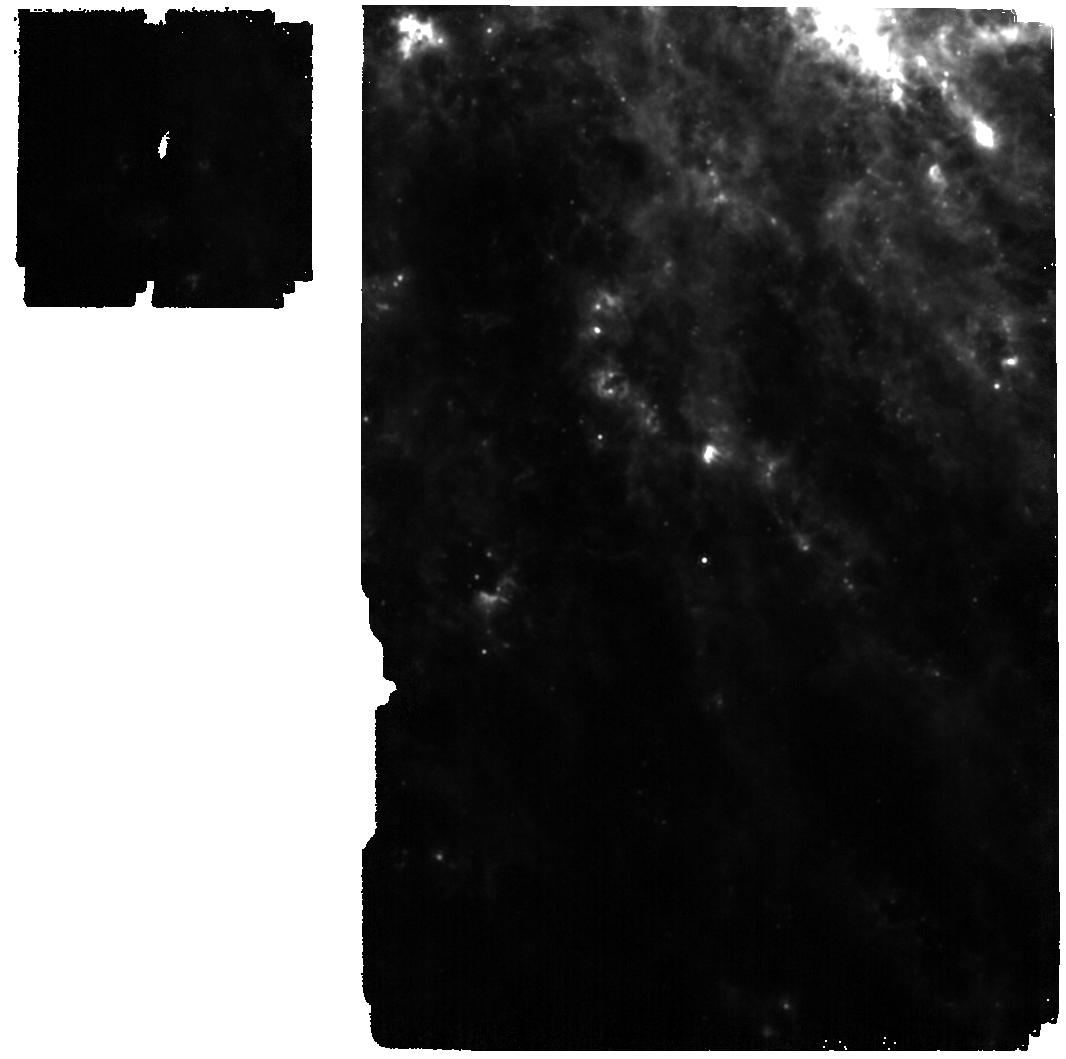
Target: SN-2024ggi
Instrument: MIRI
Filter: F1130W
Exposure: 2 min
Observation ID: jw07881-o002_t003_miri_f1130w

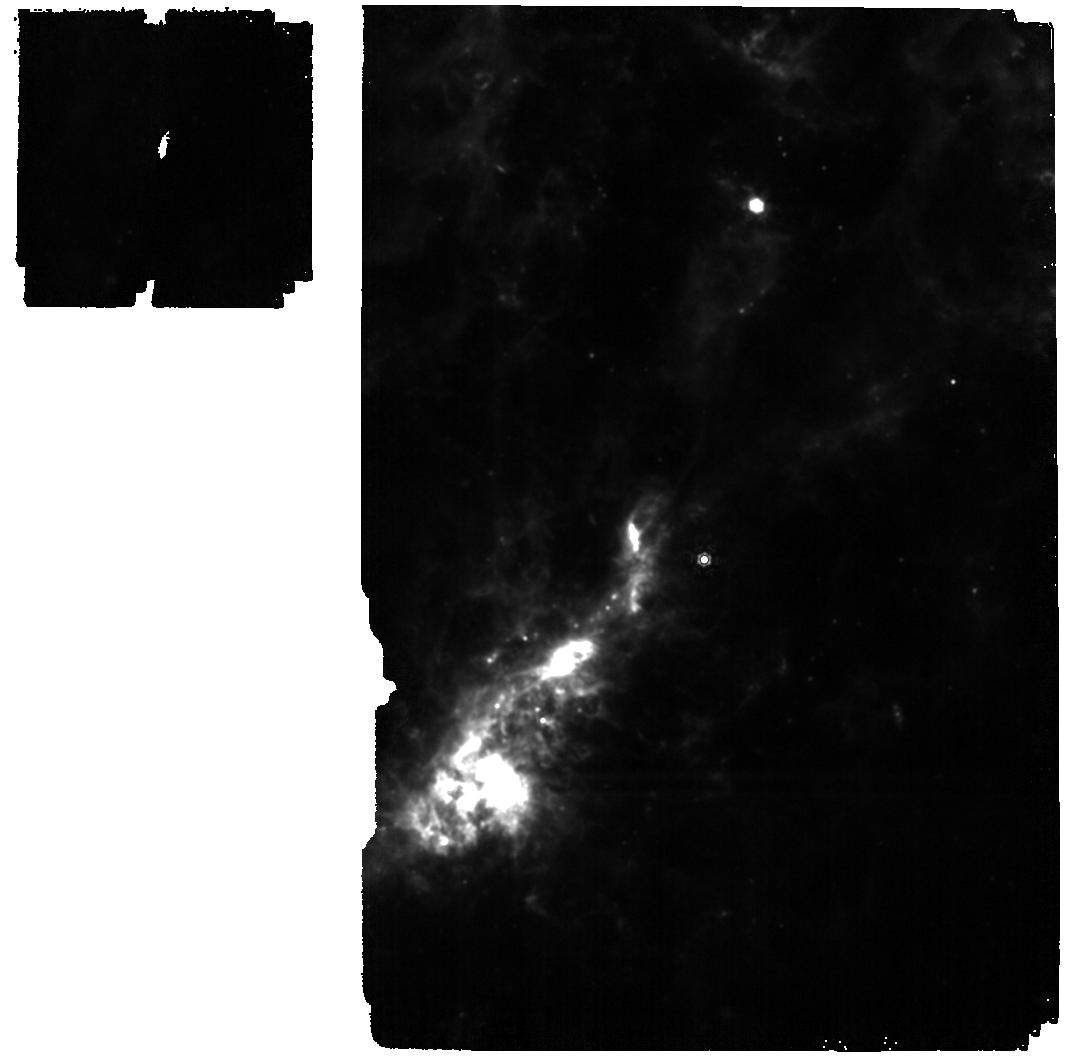
Target: SN-2023ixf
Instrument: MIRI
Filter: F1130W
Exposure: 2 min
Observation ID: jw07881-o001_t002_miri_f1130w

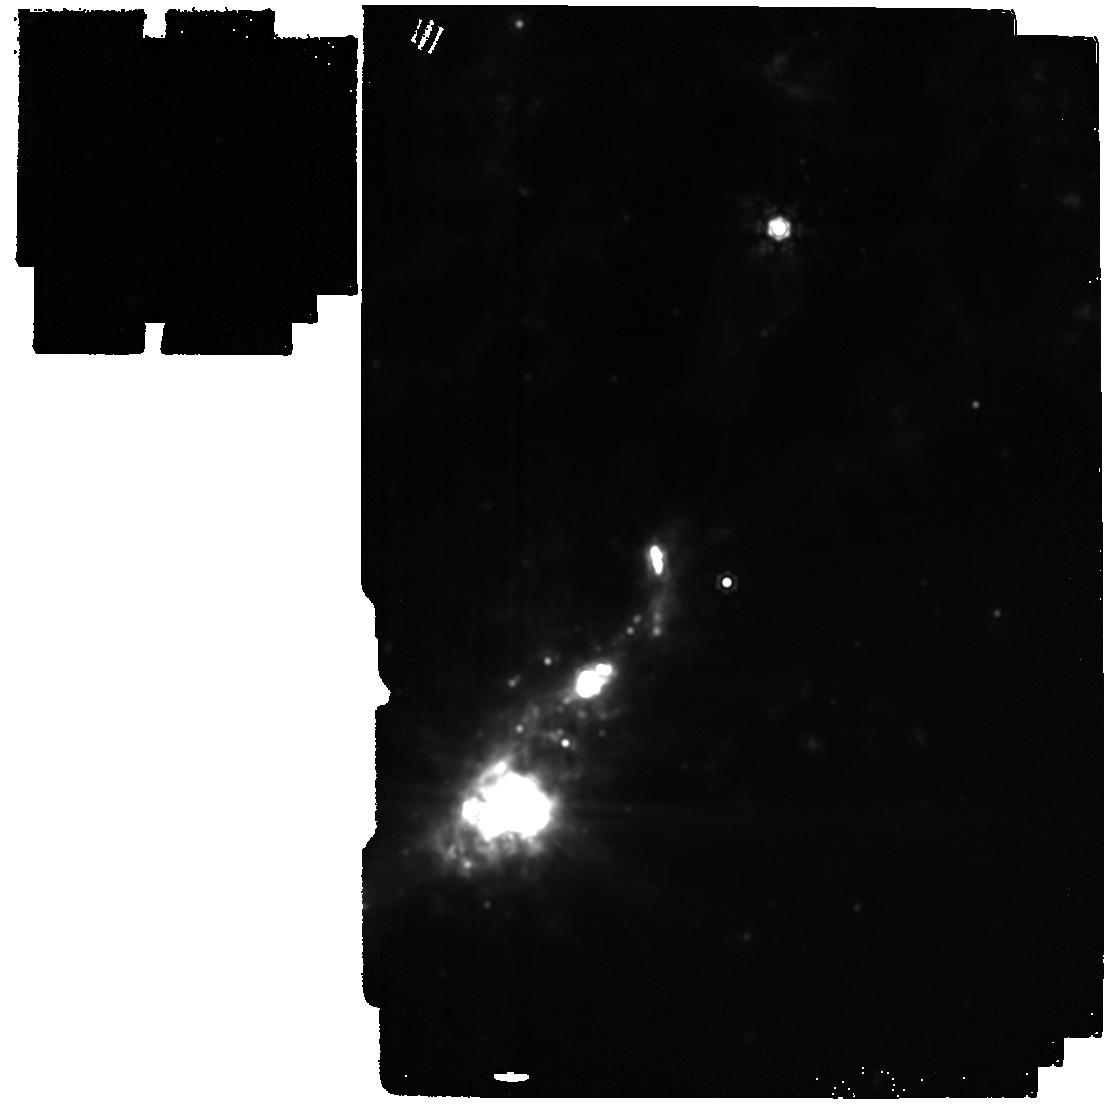
Target: SN-2023ixf
Instrument: MIRI
Filter: F1800W
Exposure: 2 min
Observation ID: jw07881-o001_t002_miri_f1800w

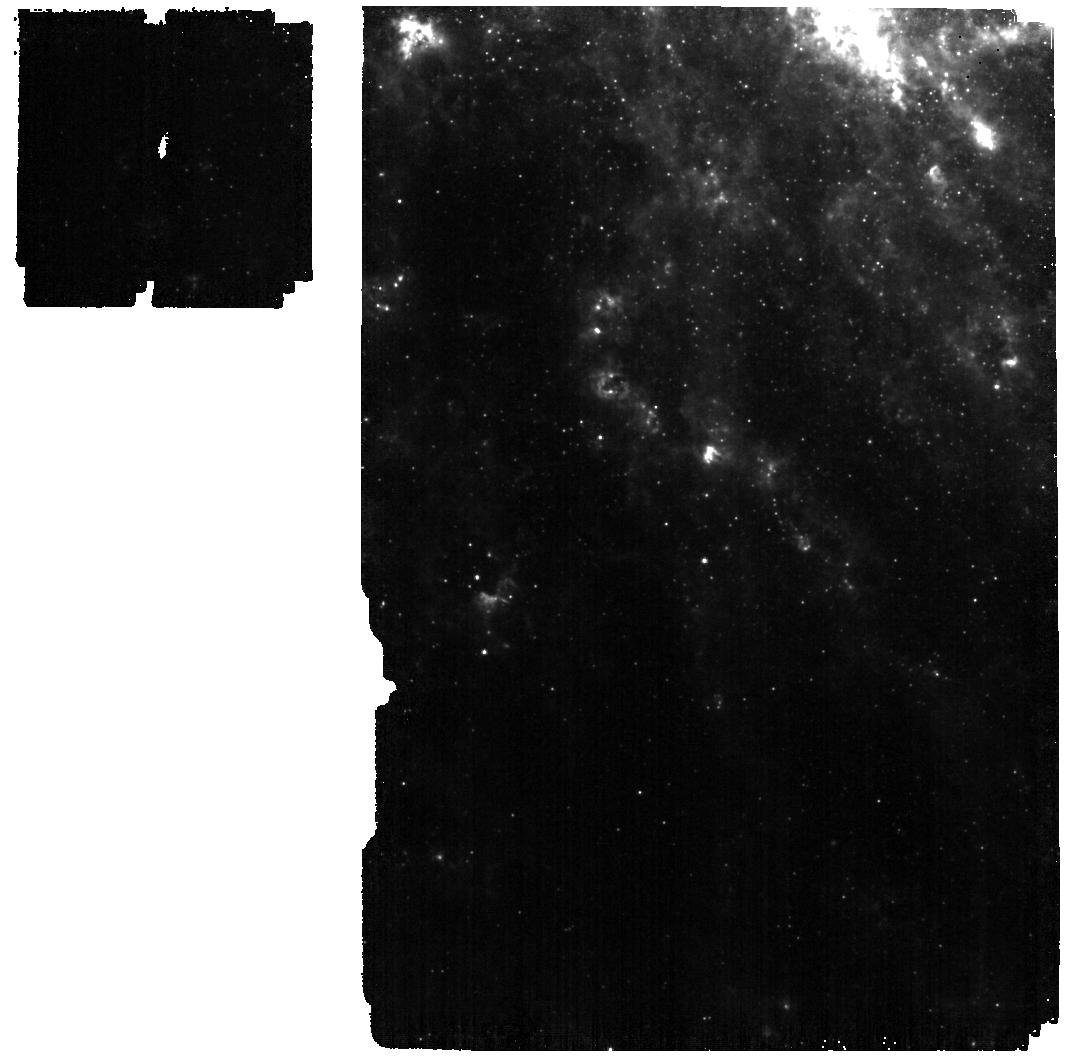
Target: SN-2024ggi
Instrument: MIRI
Filter: F560W
Exposure: 2 min
Observation ID: jw07881-o002_t003_miri_f560w

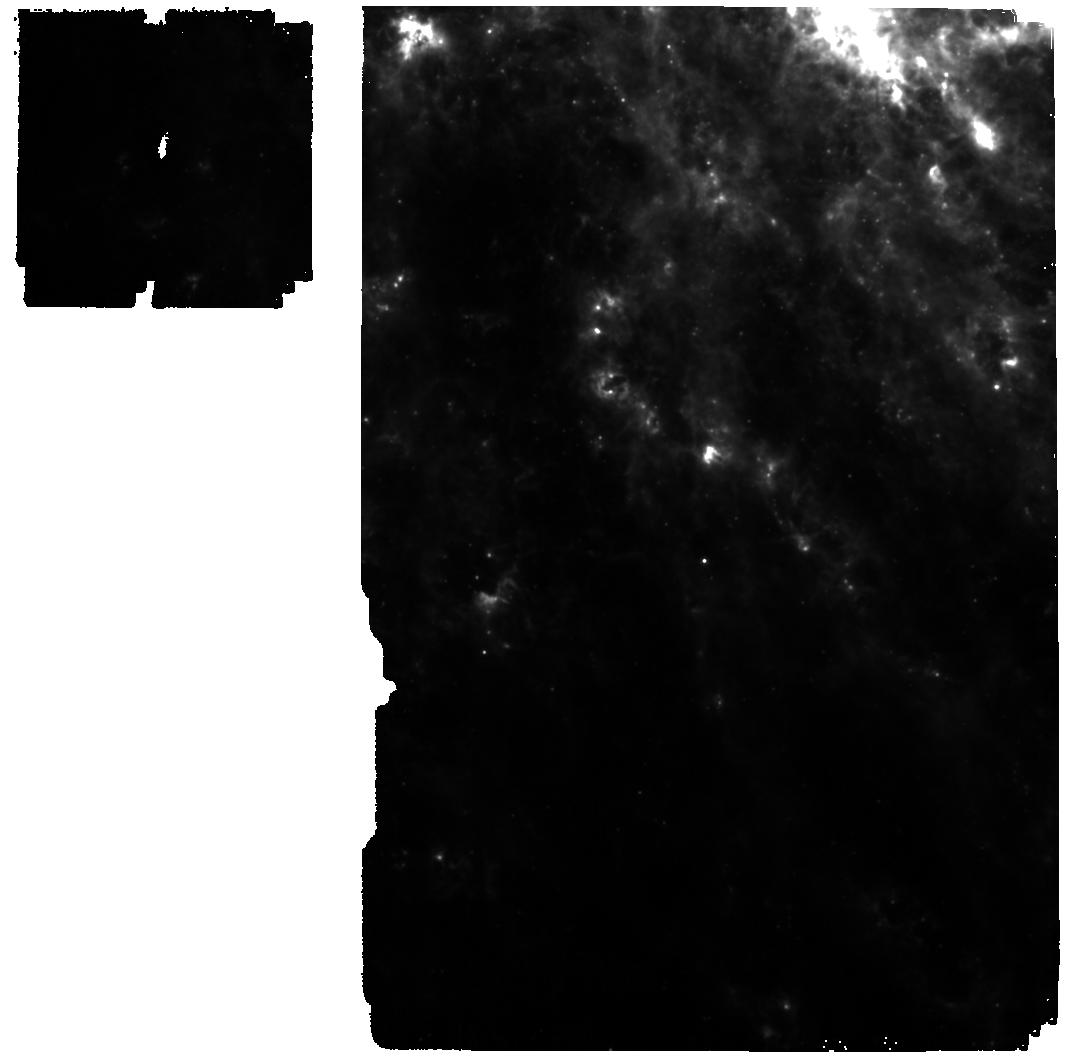
Target: SN-2024ggi
Instrument: MIRI
Filter: F770W
Exposure: 2 min
Observation ID: jw07881-o002_t003_miri_f770w

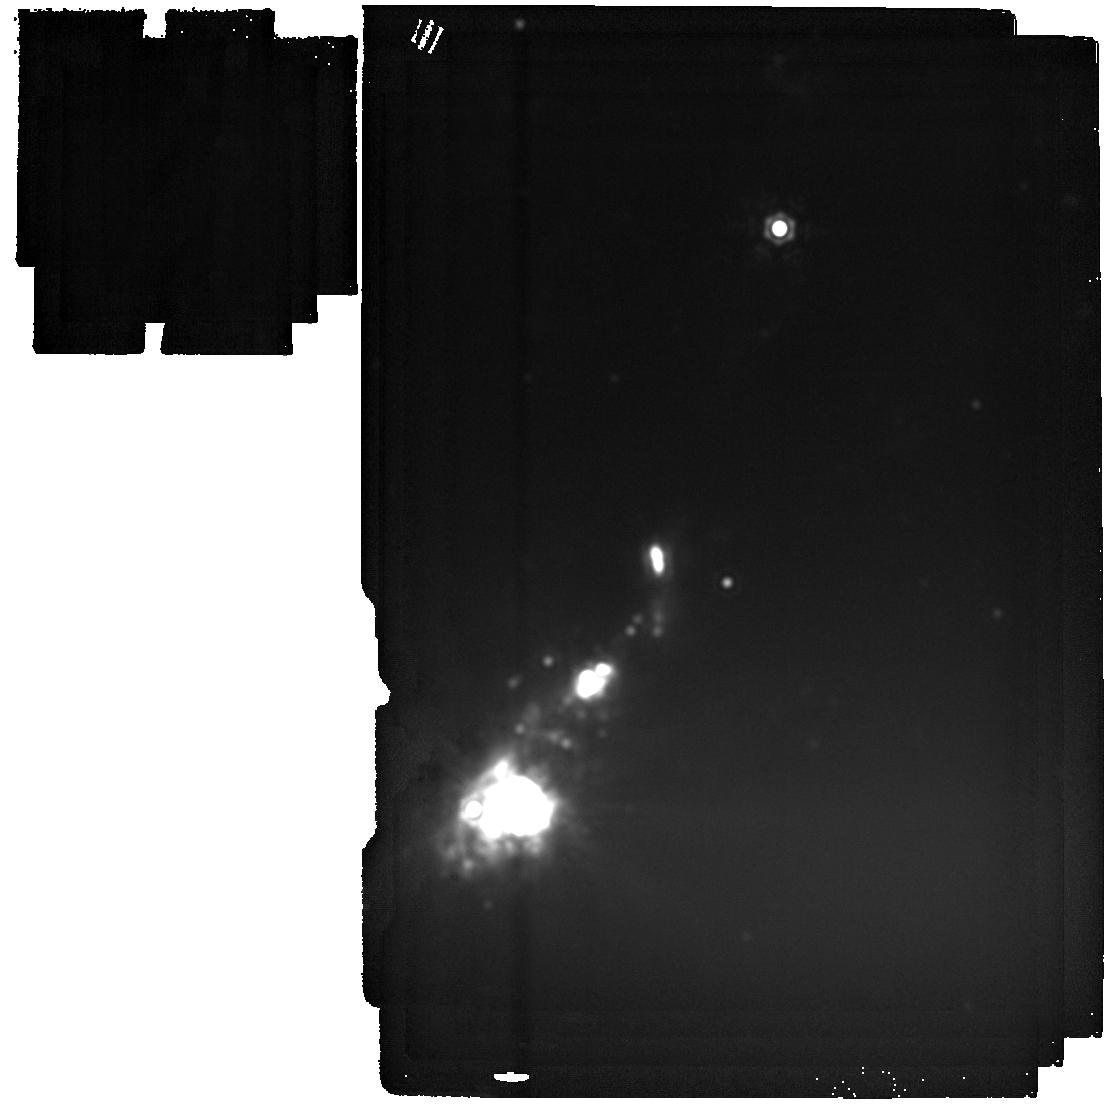
Target: SN-2023ixf
Instrument: MIRI
Filter: F2550W
Exposure: 2 min
Observation ID: jw07881-o001_t002_miri_f2550w

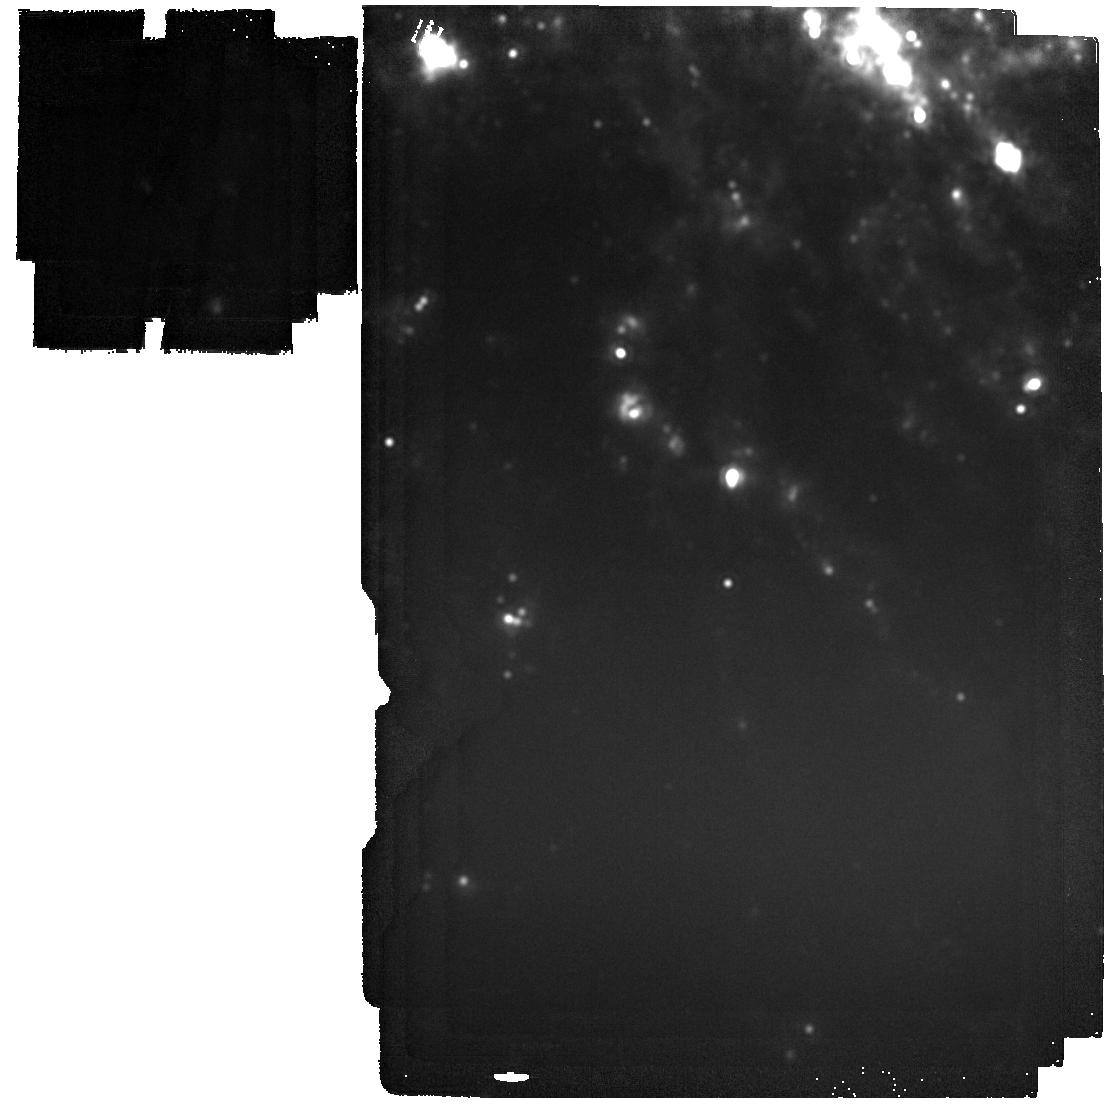
Target: SN-2024ggi
Instrument: MIRI
Filter: F2100W
Exposure: 2 min
Observation ID: jw07881-o002_t003_miri_f2100w

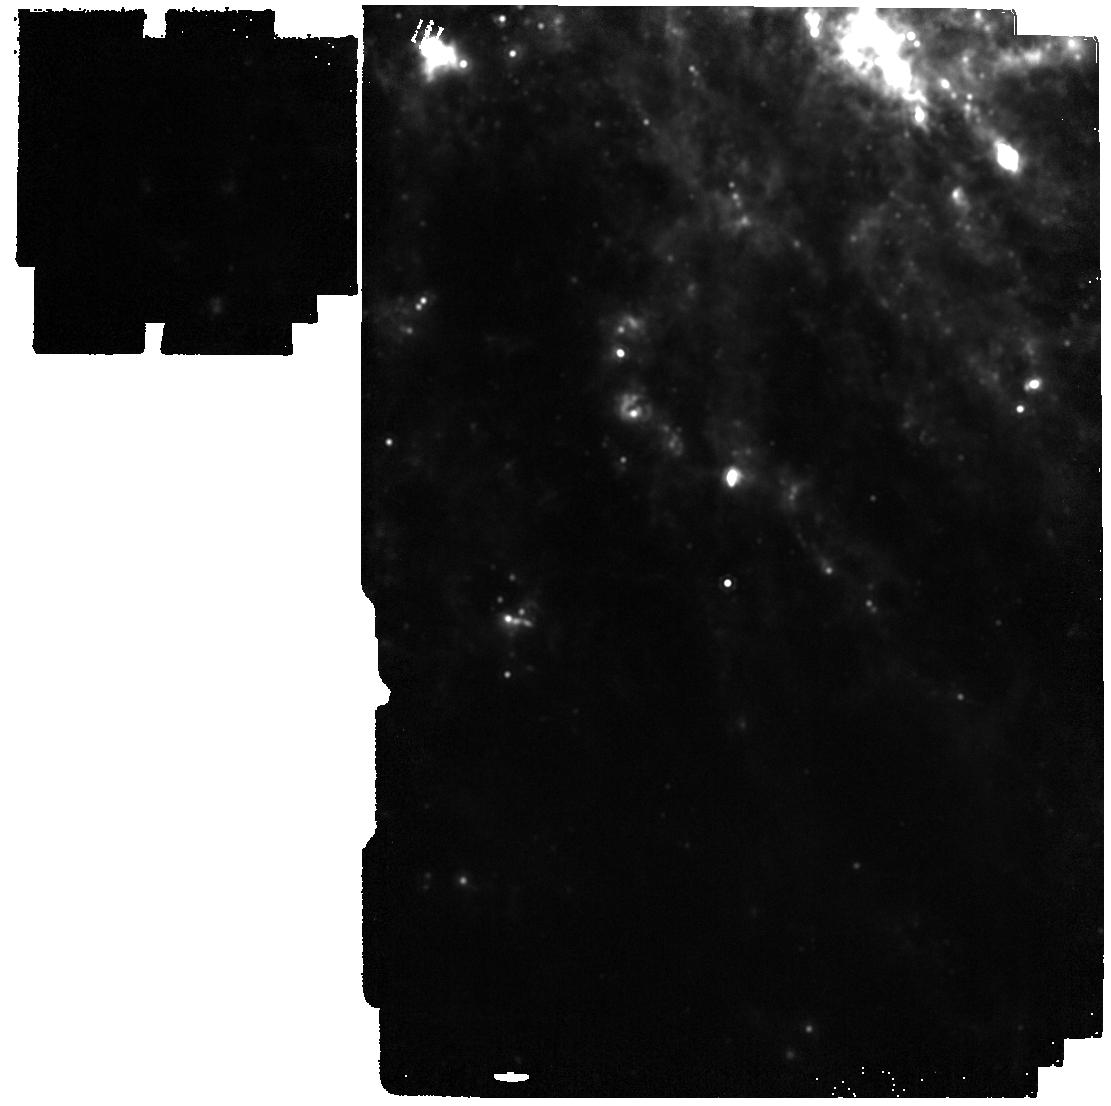
Target: SN-2024ggi
Instrument: MIRI
Filter: F1500W
Exposure: 2 min
Observation ID: jw07881-o002_t003_miri_f1500w

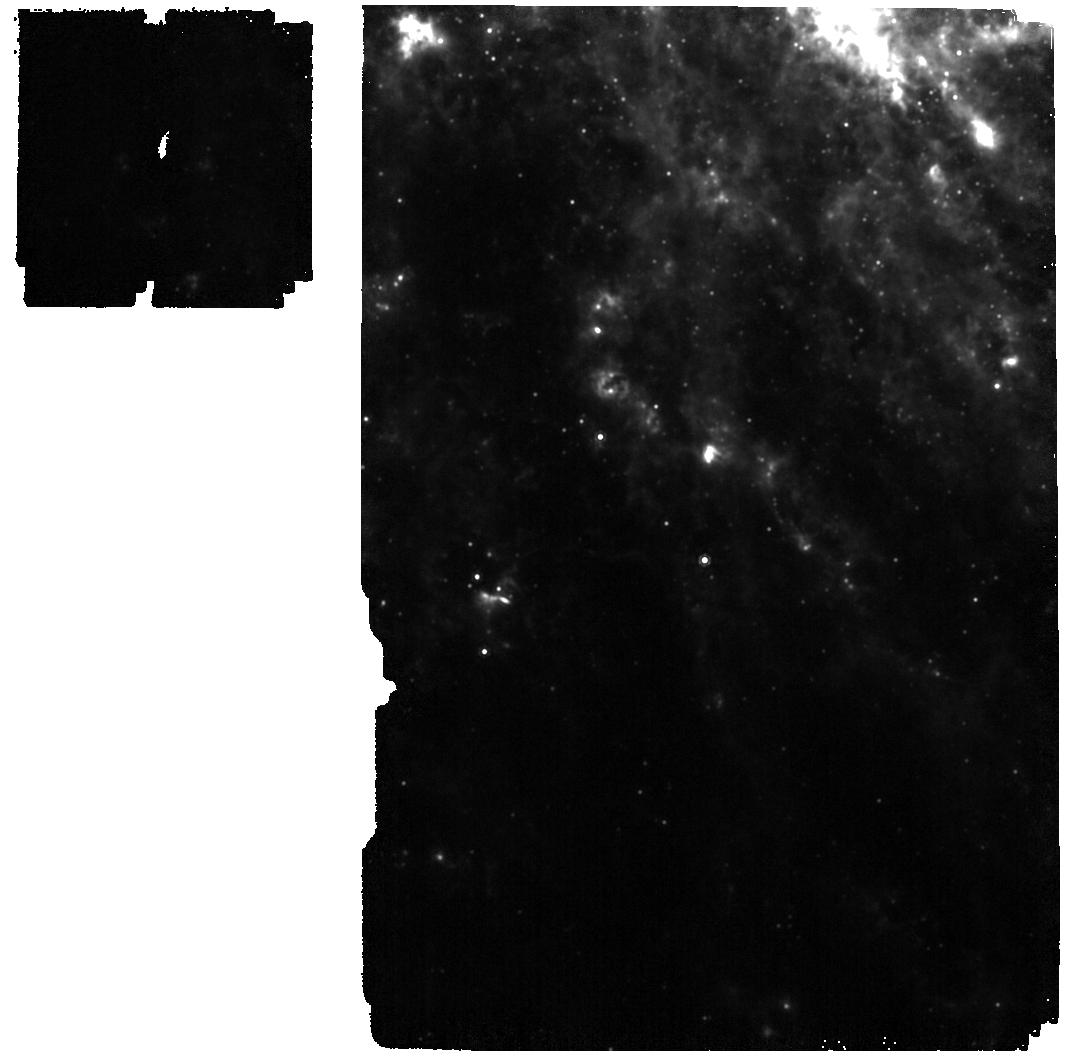
Target: SN-2024ggi
Instrument: MIRI
Filter: F1000W
Exposure: 2 min
Observation ID: jw07881-o002_t003_miri_f1000w

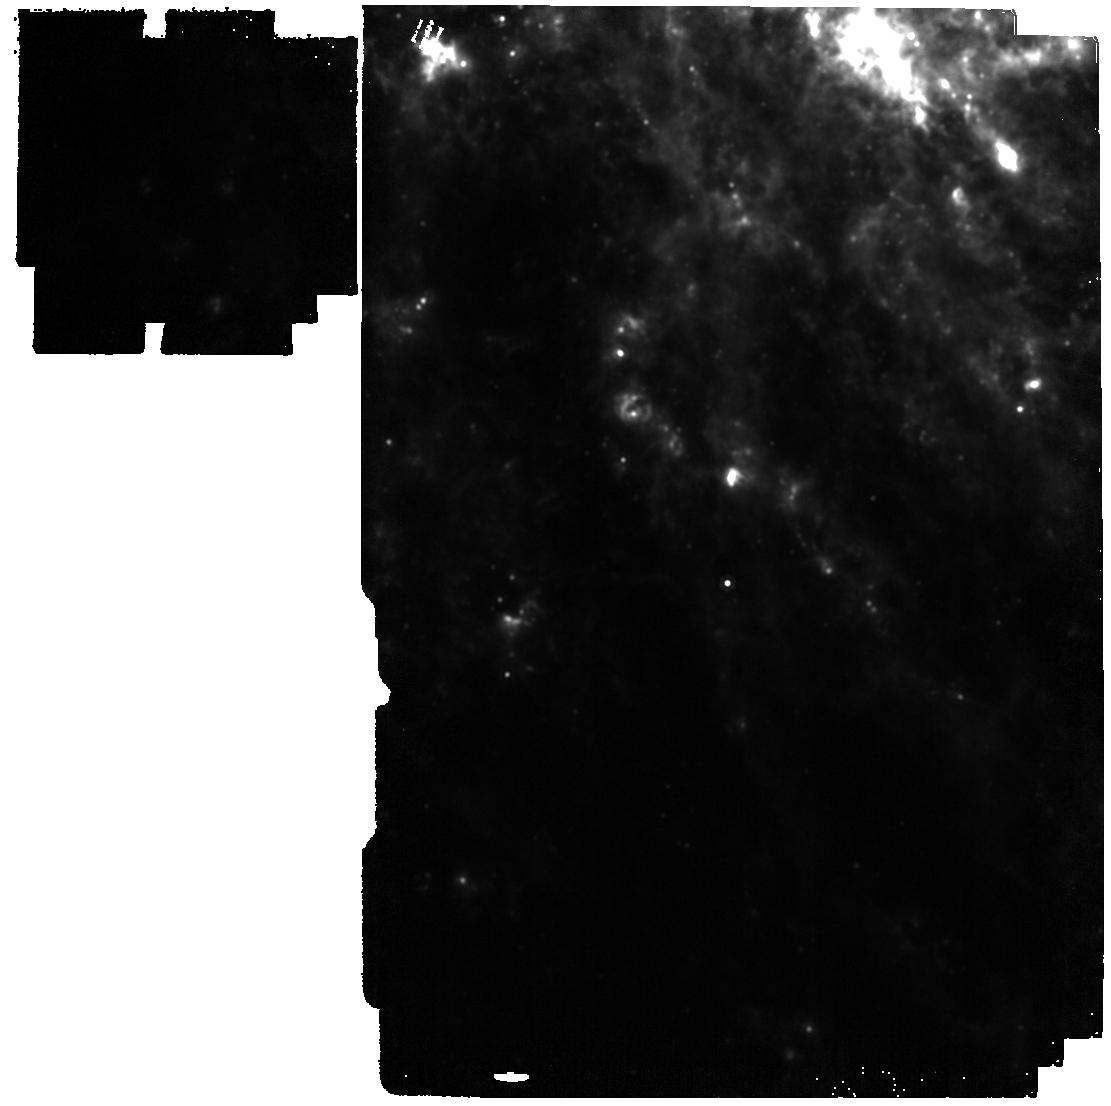
Target: SN-2024ggi
Instrument: MIRI
Filter: F1280W
Exposure: 2 min
Observation ID: jw07881-o002_t003_miri_f1280w

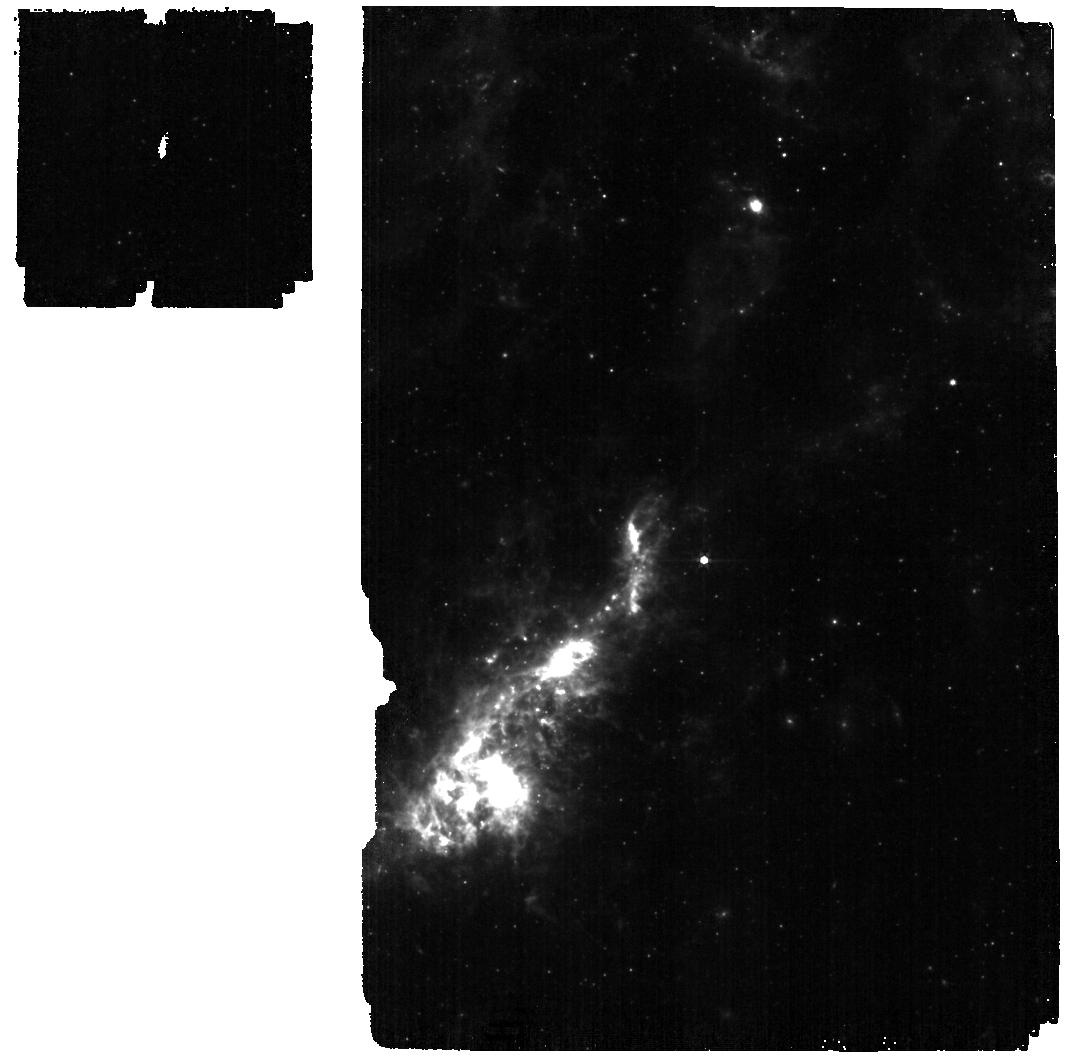
Target: SN-2023ixf
Instrument: MIRI
Filter: F560W
Exposure: 2 min
Observation ID: jw07881-o001_t002_miri_f560w

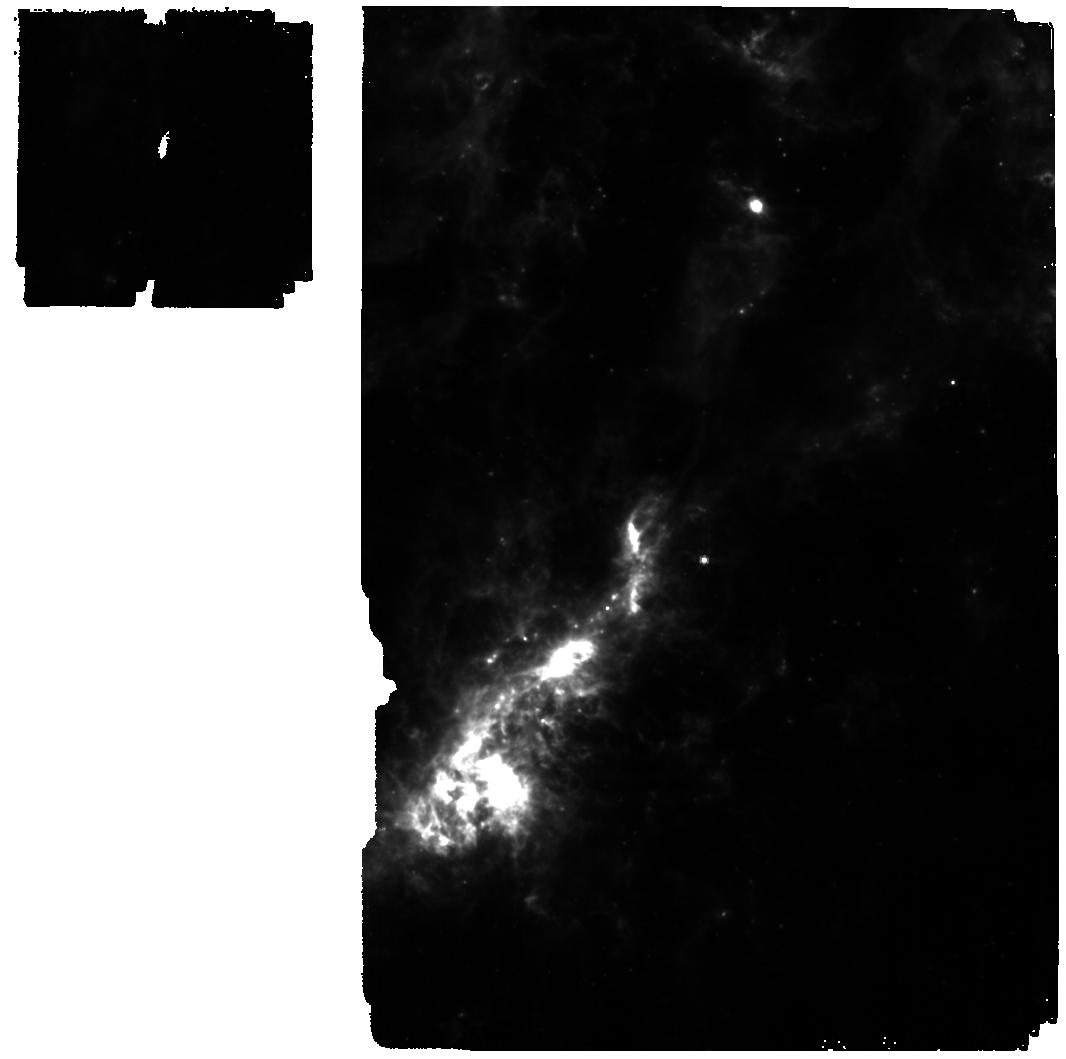
Target: SN-2023ixf
Instrument: MIRI
Filter: F770W
Exposure: 2 min
Observation ID: jw07881-o001_t002_miri_f770w

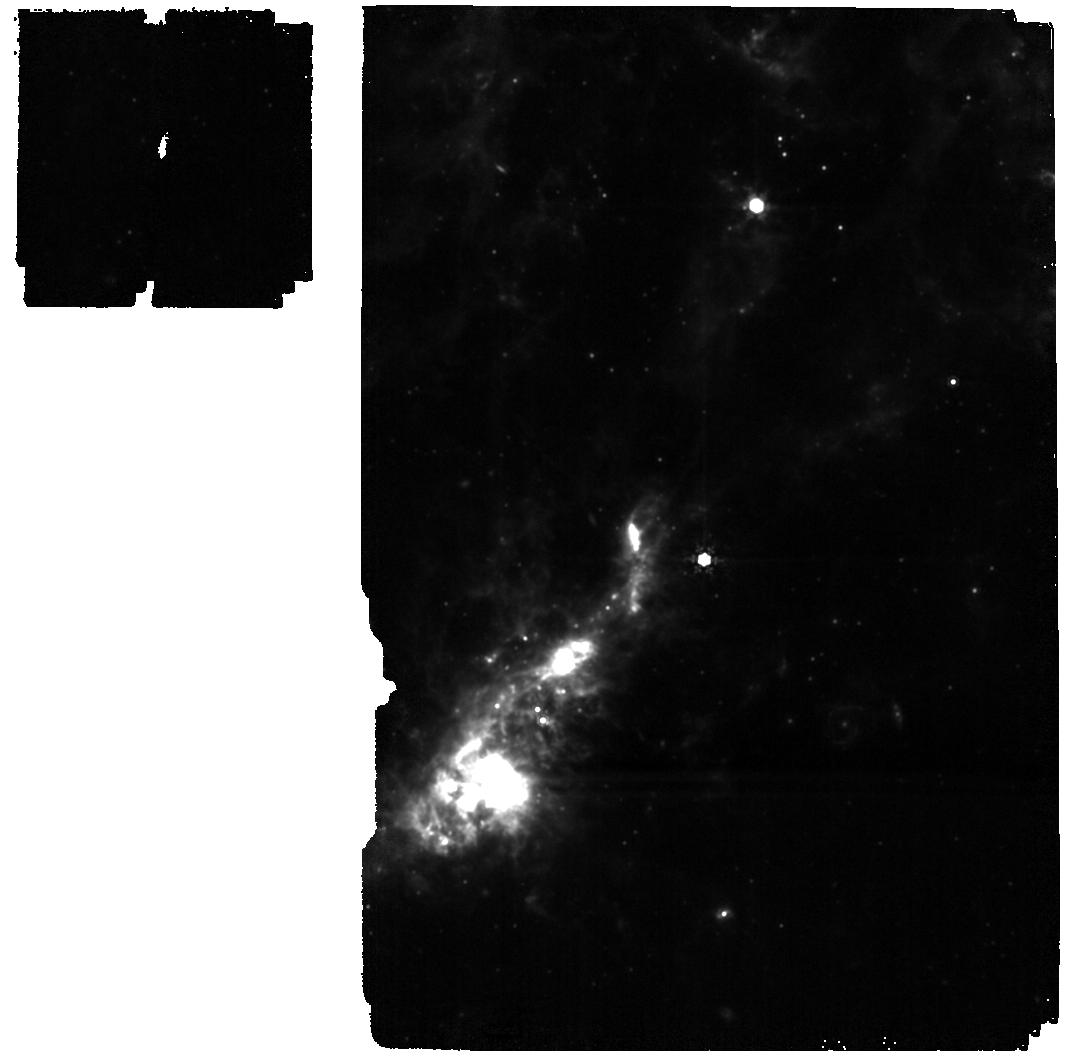
Target: SN-2023ixf
Instrument: MIRI
Filter: F1000W
Exposure: 2 min
Observation ID: jw07881-o001_t002_miri_f1000w

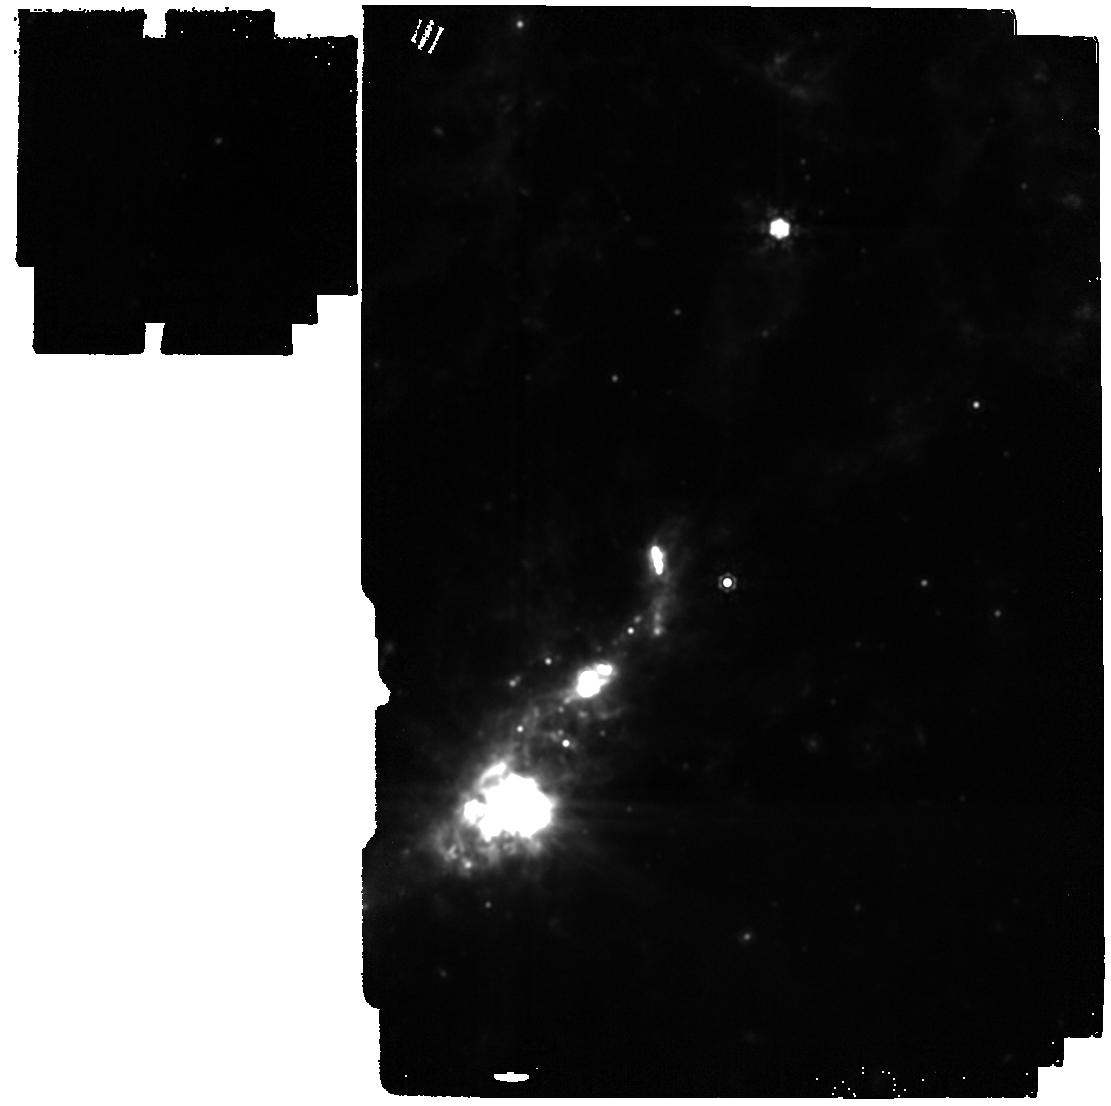
Target: SN-2023ixf
Instrument: MIRI
Filter: F1500W
Exposure: 2 min
Observation ID: jw07881-o001_t002_miri_f1500w

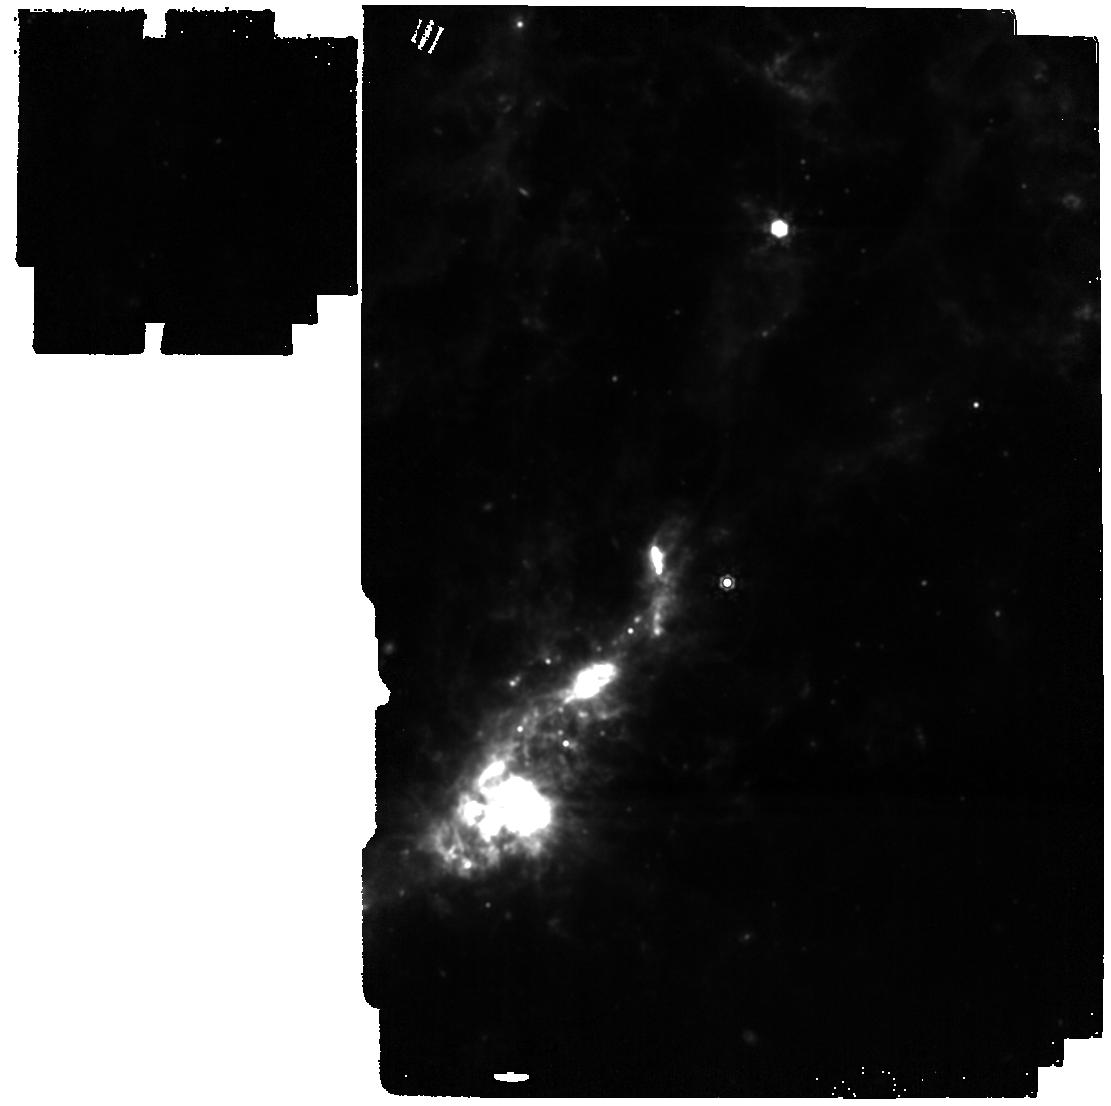
Target: SN-2023ixf
Instrument: MIRI
Filter: F1280W
Exposure: 2 min
Observation ID: jw07881-o001_t002_miri_f1280w

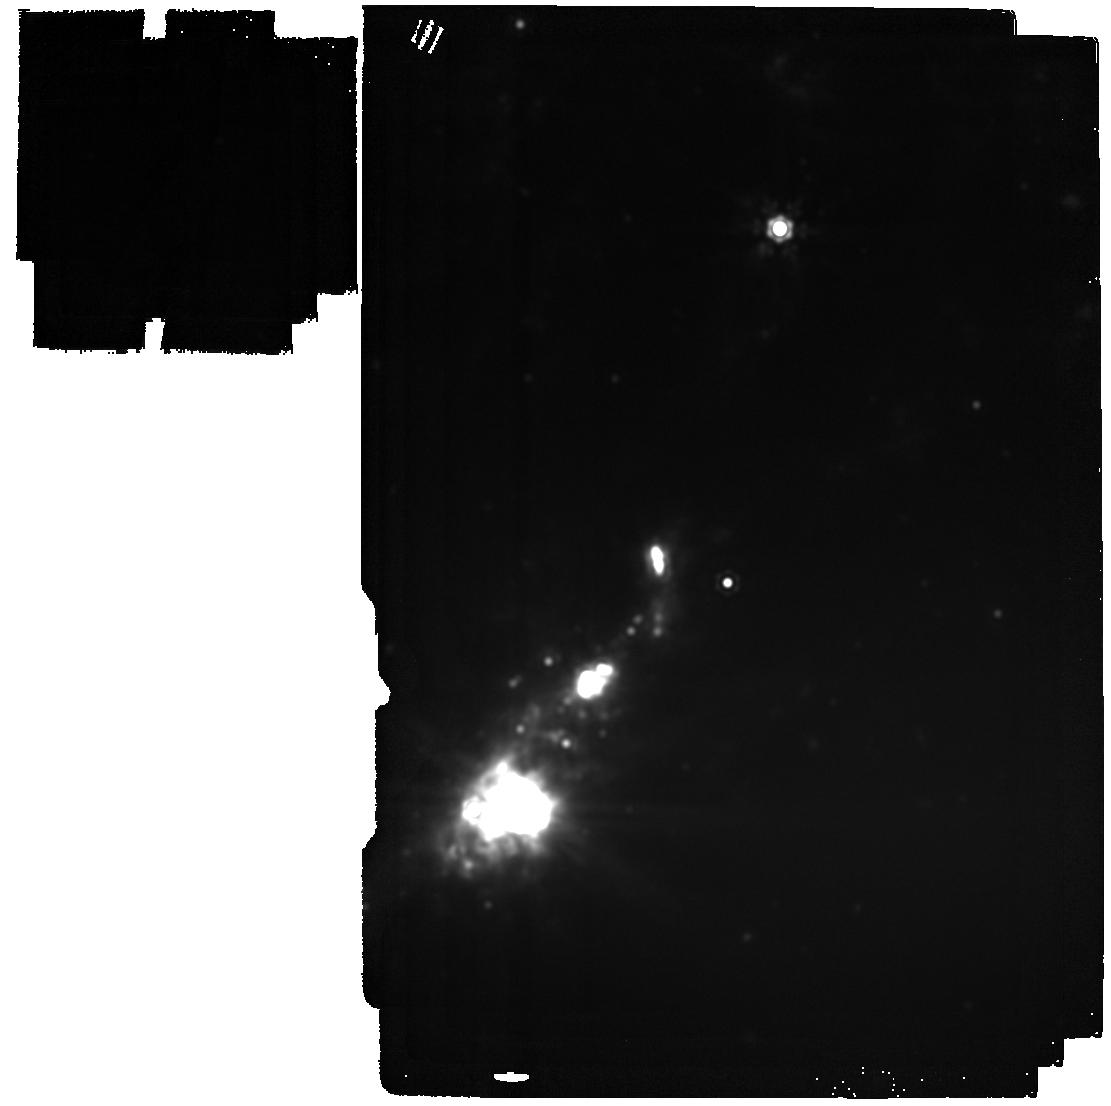
Target: SN-2023ixf
Instrument: MIRI
Filter: F2100W
Exposure: 2 min
Observation ID: jw07881-o001_t002_miri_f2100w

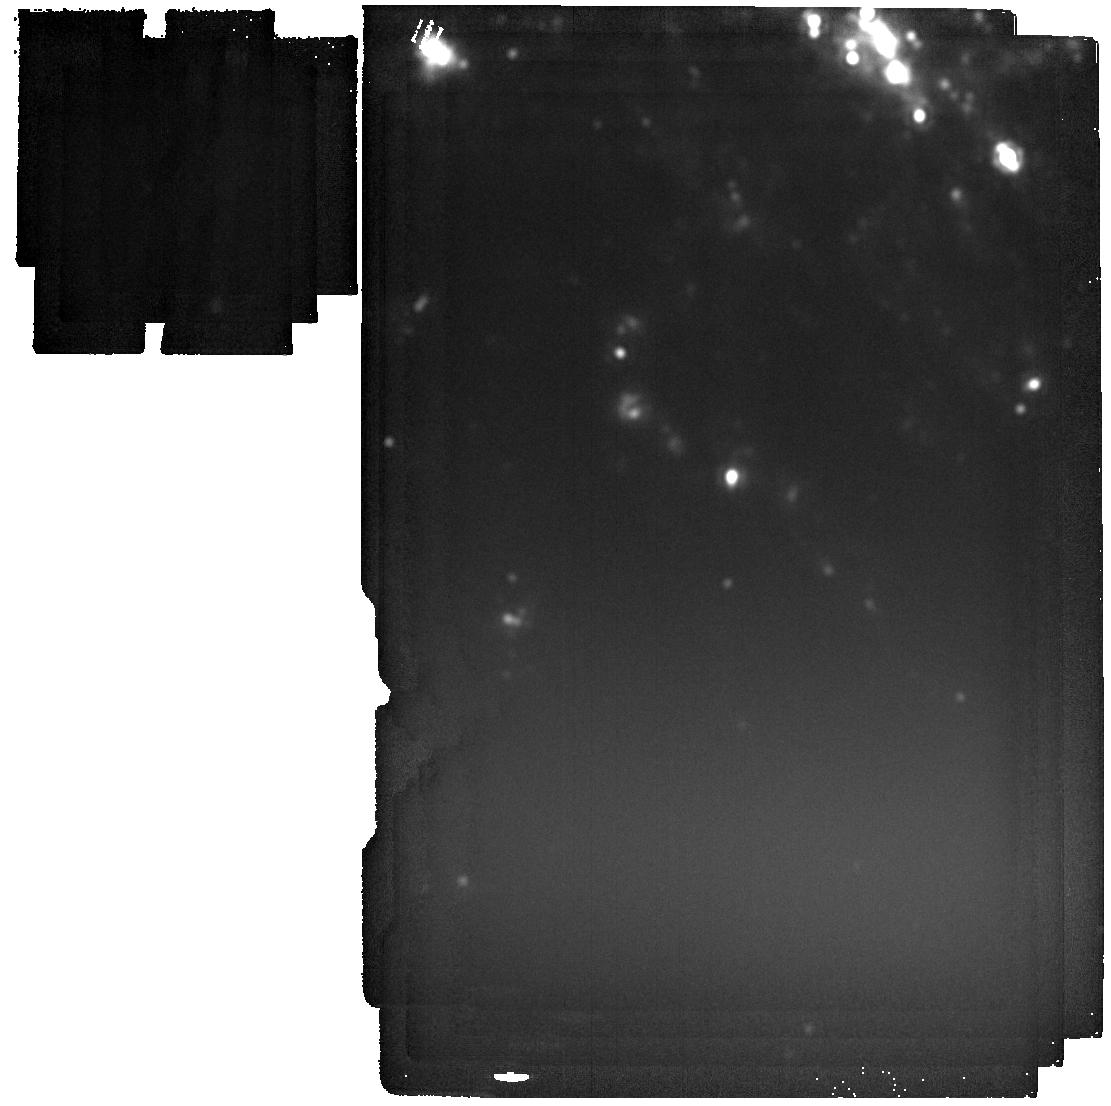
Target: SN-2024ggi
Instrument: MIRI
Filter: F2550W
Exposure: 2 min
Observation ID: jw07881-o002_t003_miri_f2550w

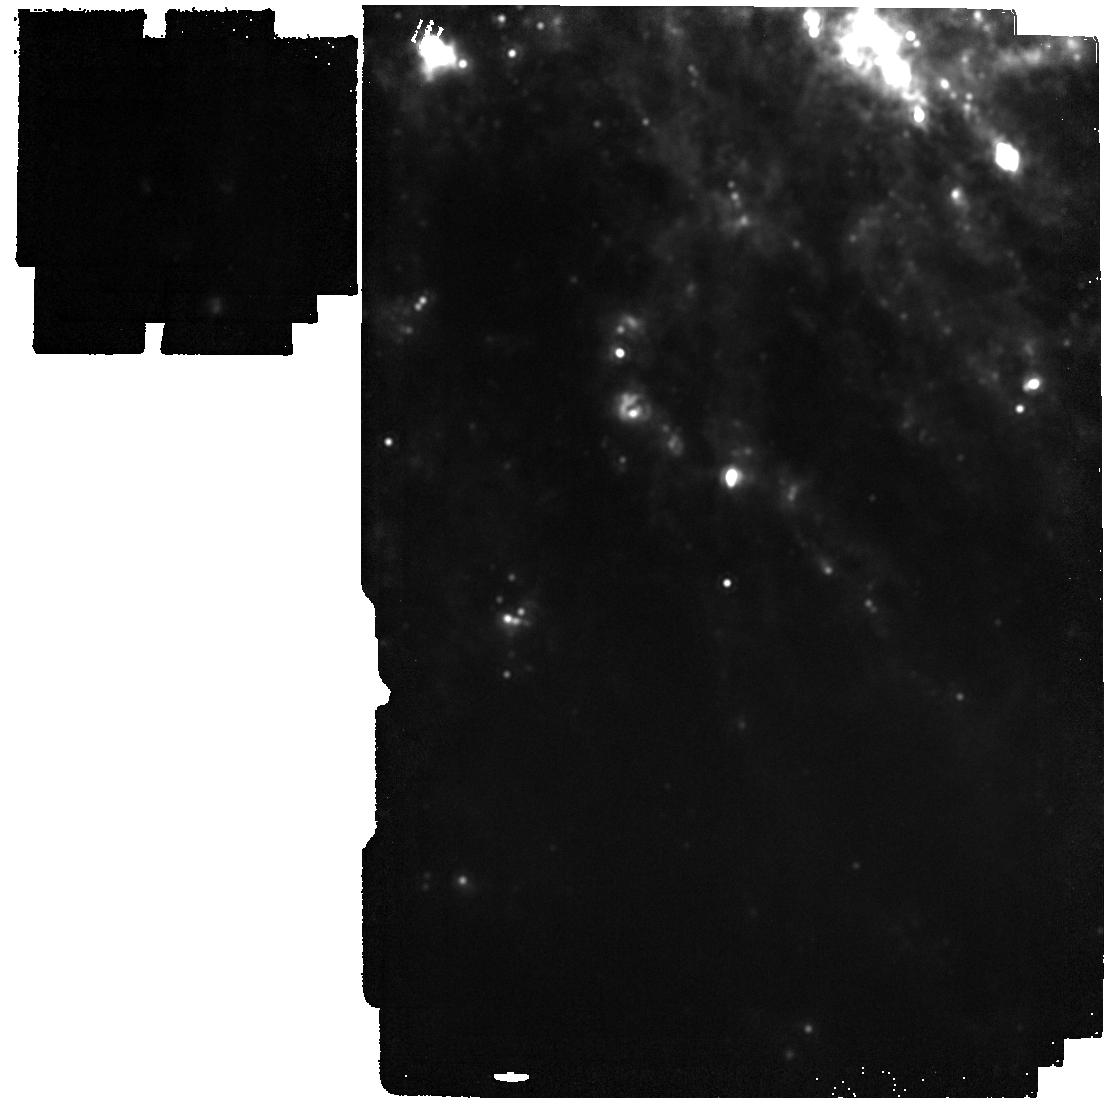
Target: SN-2024ggi
Instrument: MIRI
Filter: F1800W
Exposure: 2 min
Observation ID: jw07881-o002_t003_miri_f1800w

Watching Dust Formation in Real Time in Two Very Nearby Core Collapse Supernovae (PI: Andrews, Jennifer)

The very nearby core collapse supernovae (CCSN) SN 2023ixf and SN 2024ggi (both at ~7 Mpc) will likely be the most well-studied SNe this decade. The combination of pre-explosion data combined with the comprehensive follow-up post explosion has given us an unprecedented chance to study both massive star and CCSN evolution in two completely different galaxies. In particular, these nearby SNe may hold key information in understanding the formation of dust in the Universe. Dust is abundant in the early universe, and CCSN are a likely source. However, existing observations of CCSNe in the near- and short mid-infrared yield dust masses ~2-3 orders of magnitude lower than expected. One possible solution is that this dust is hiding deep in the mid-infrared, at temperatures of ~100-200K, or that it is created over a longer time span than some models predict. JWST+MIRI is able to probe both warm (~300-500K) and cold (~100-200K) dust with unprecedented sensitivity. By observing SN 2023ixf and SN 2024ggi over the next three JWST cycles with MIRI we will create spectral energy distributions out to ~25 microns allowing us to quantify and characterize the amount of cold and warm dust both pre-existing and newly formed. This will help us understand dust formation in real time, explore links between dust formation and other SN properties, and address the issue of cosmic dust formation in the early universe.